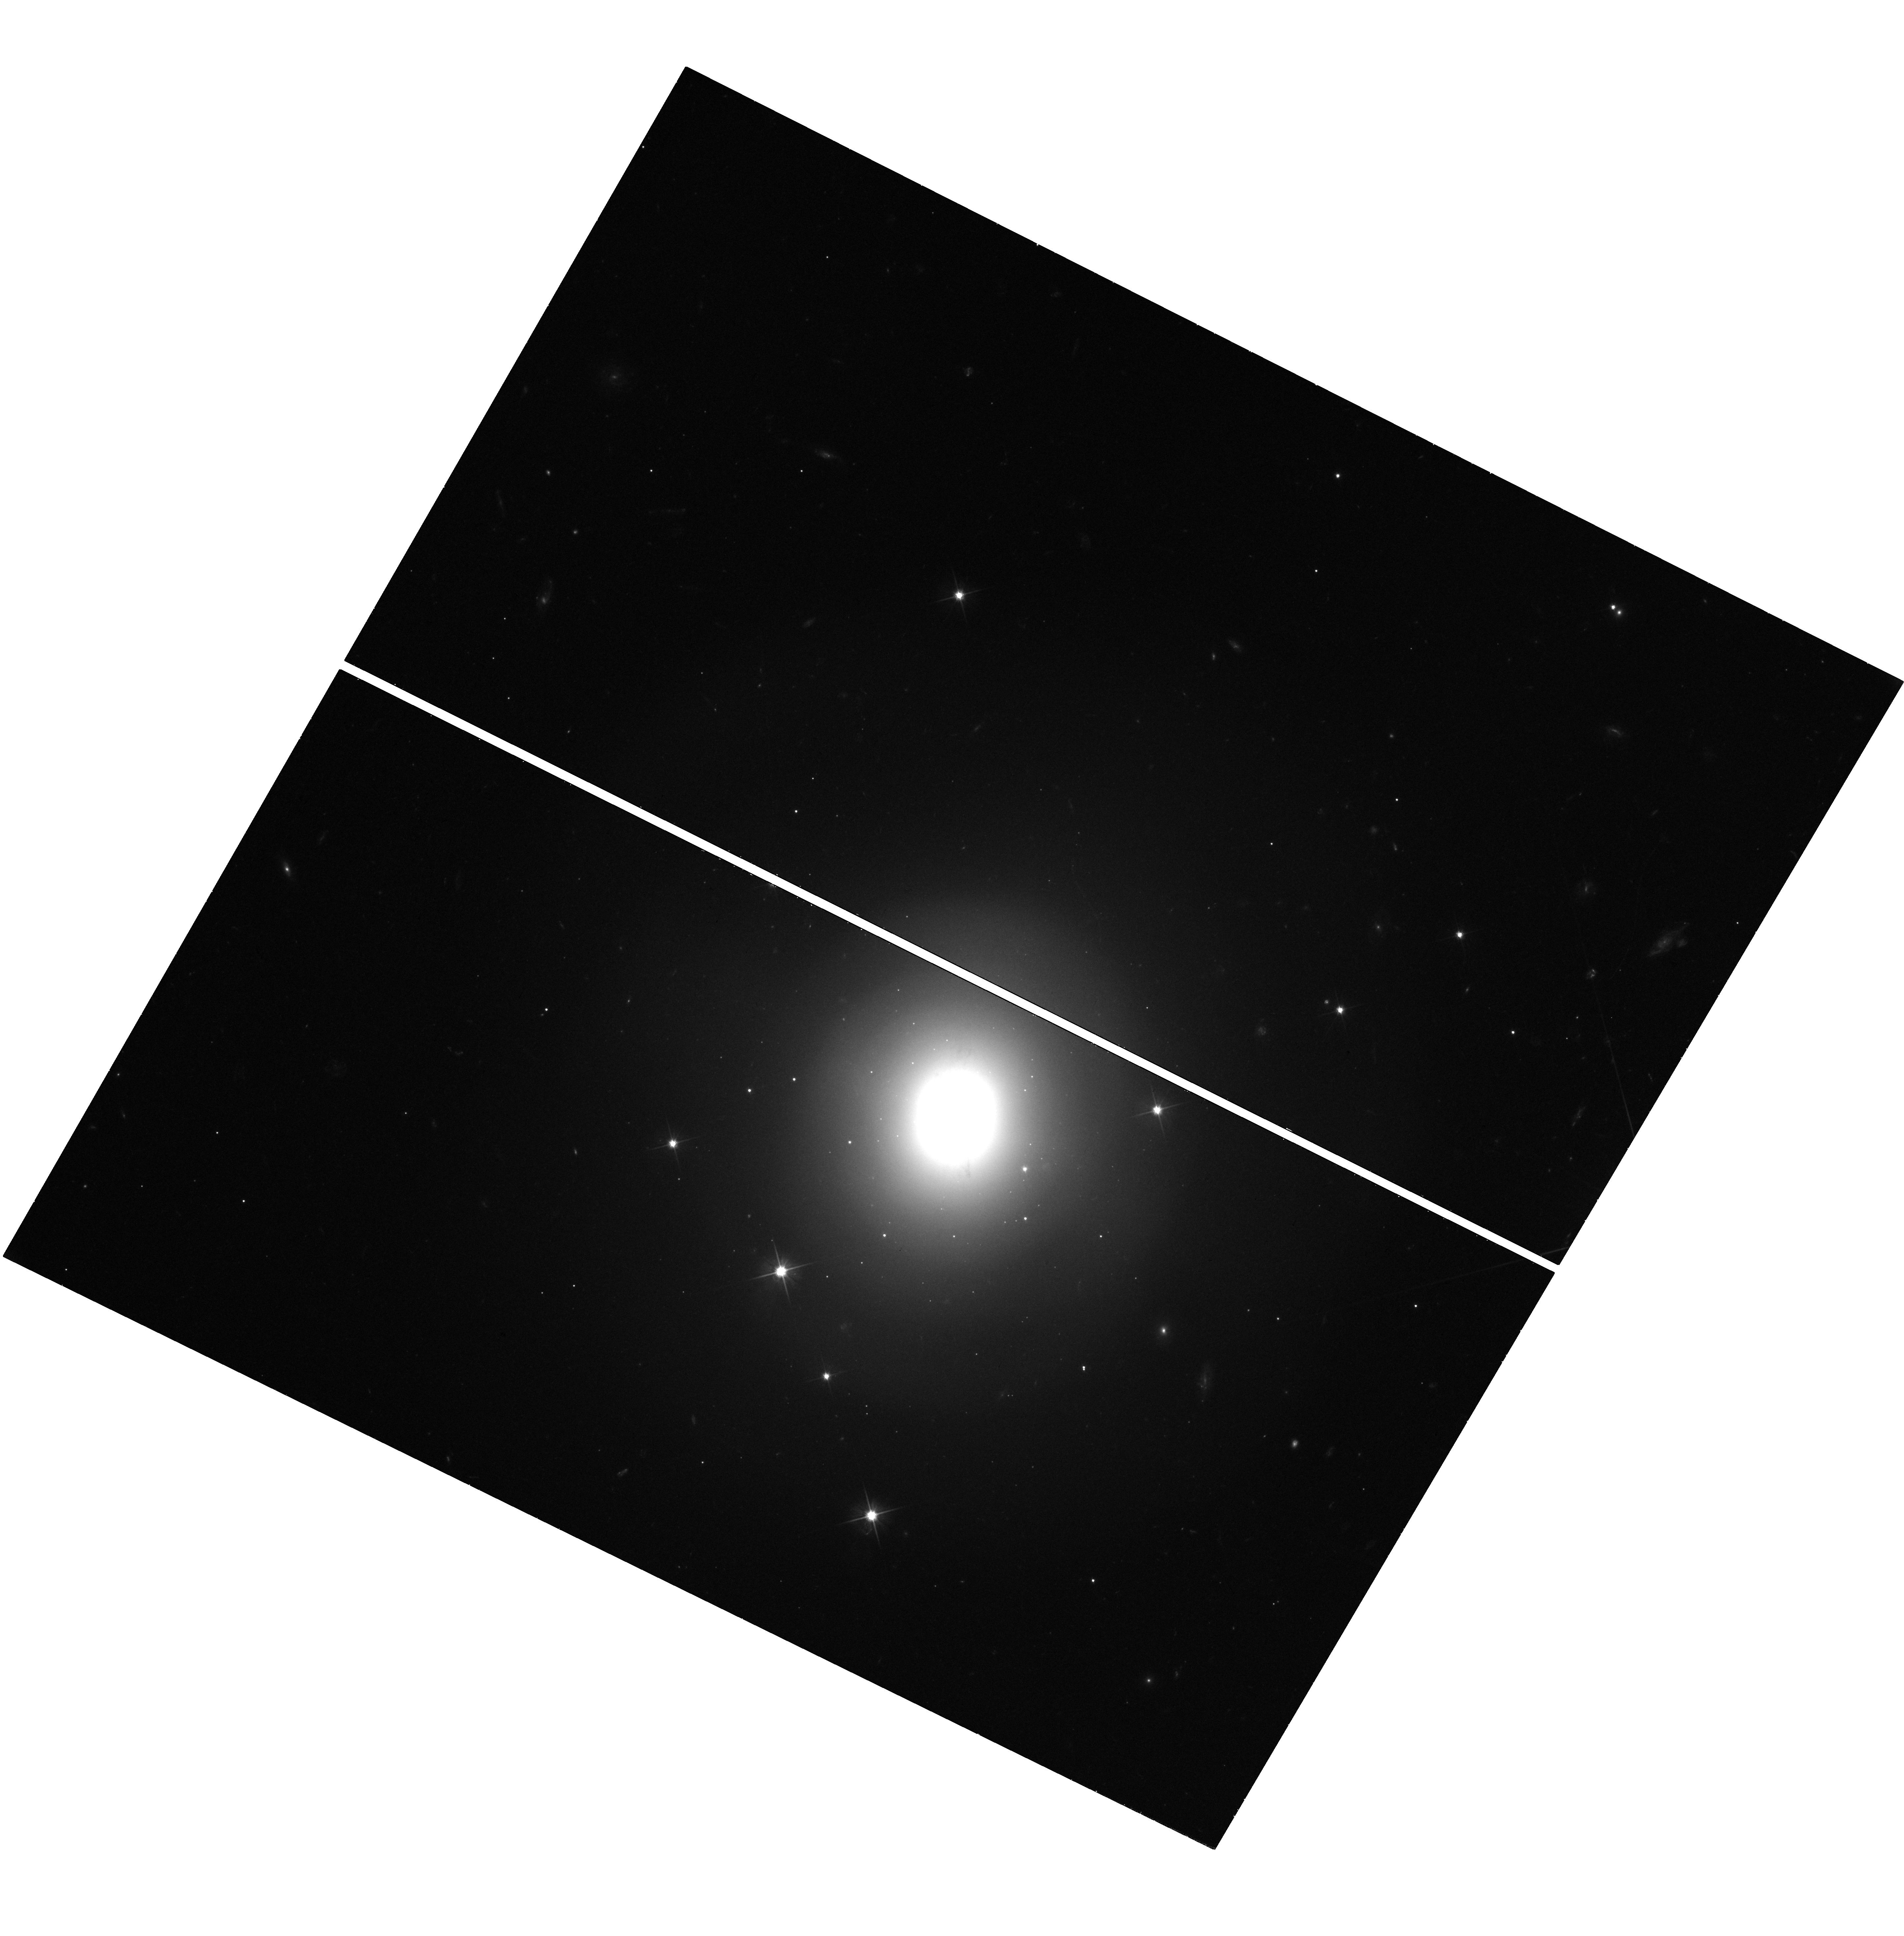
Target: GW170817
Instrument: WFC3/UVIS
Filter: F606W
Exposure: 40 min
Observation ID: hst_14607_01_wfc3_uvis_f606w_id7d01

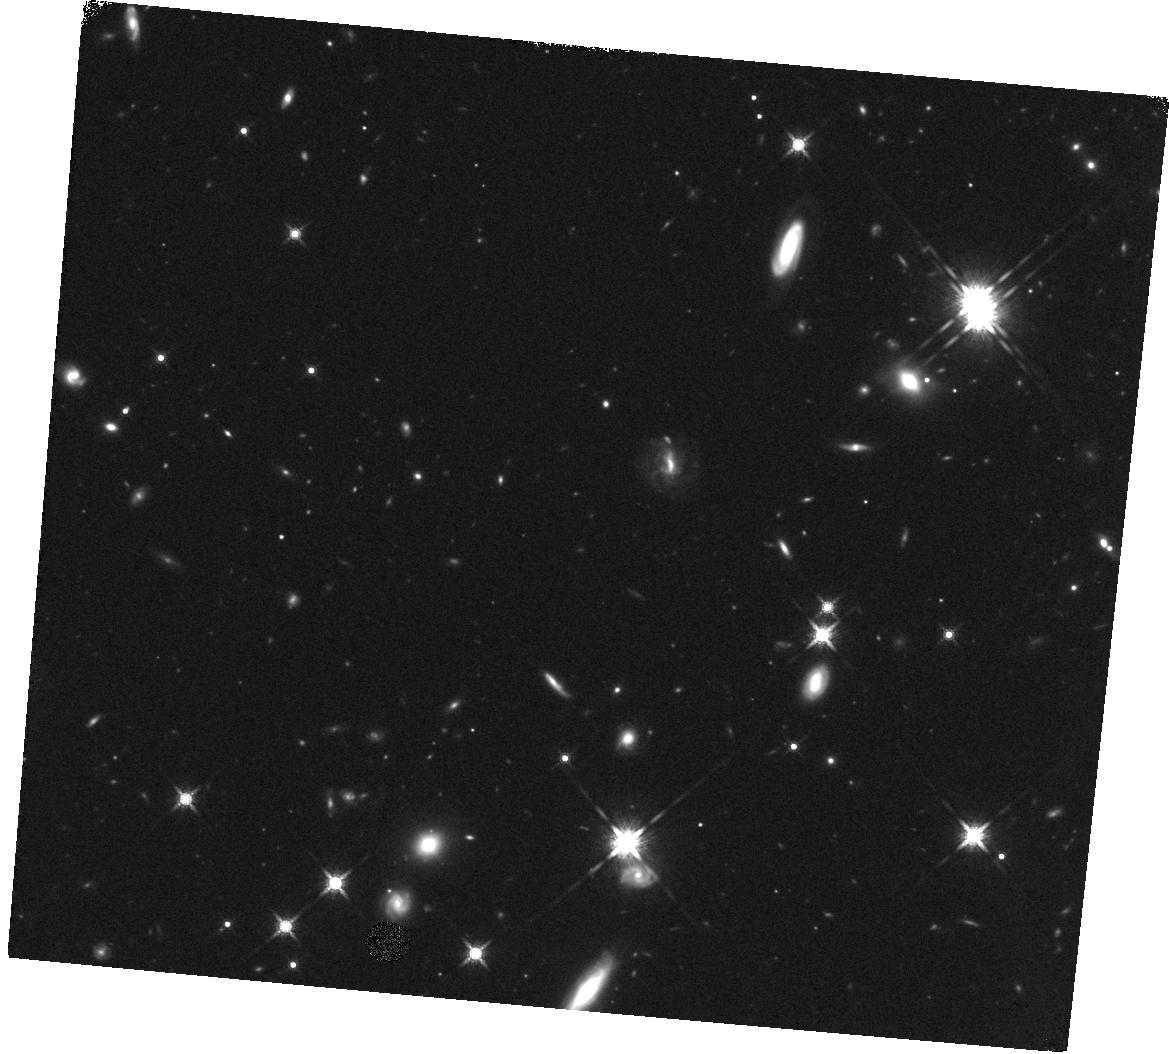
Target: SHORTGRB
Instrument: WFC3/IR
Filter: F160W
Exposure: 47 min
Observation ID: hst_14607_04_wfc3_ir_f160w_id7d04

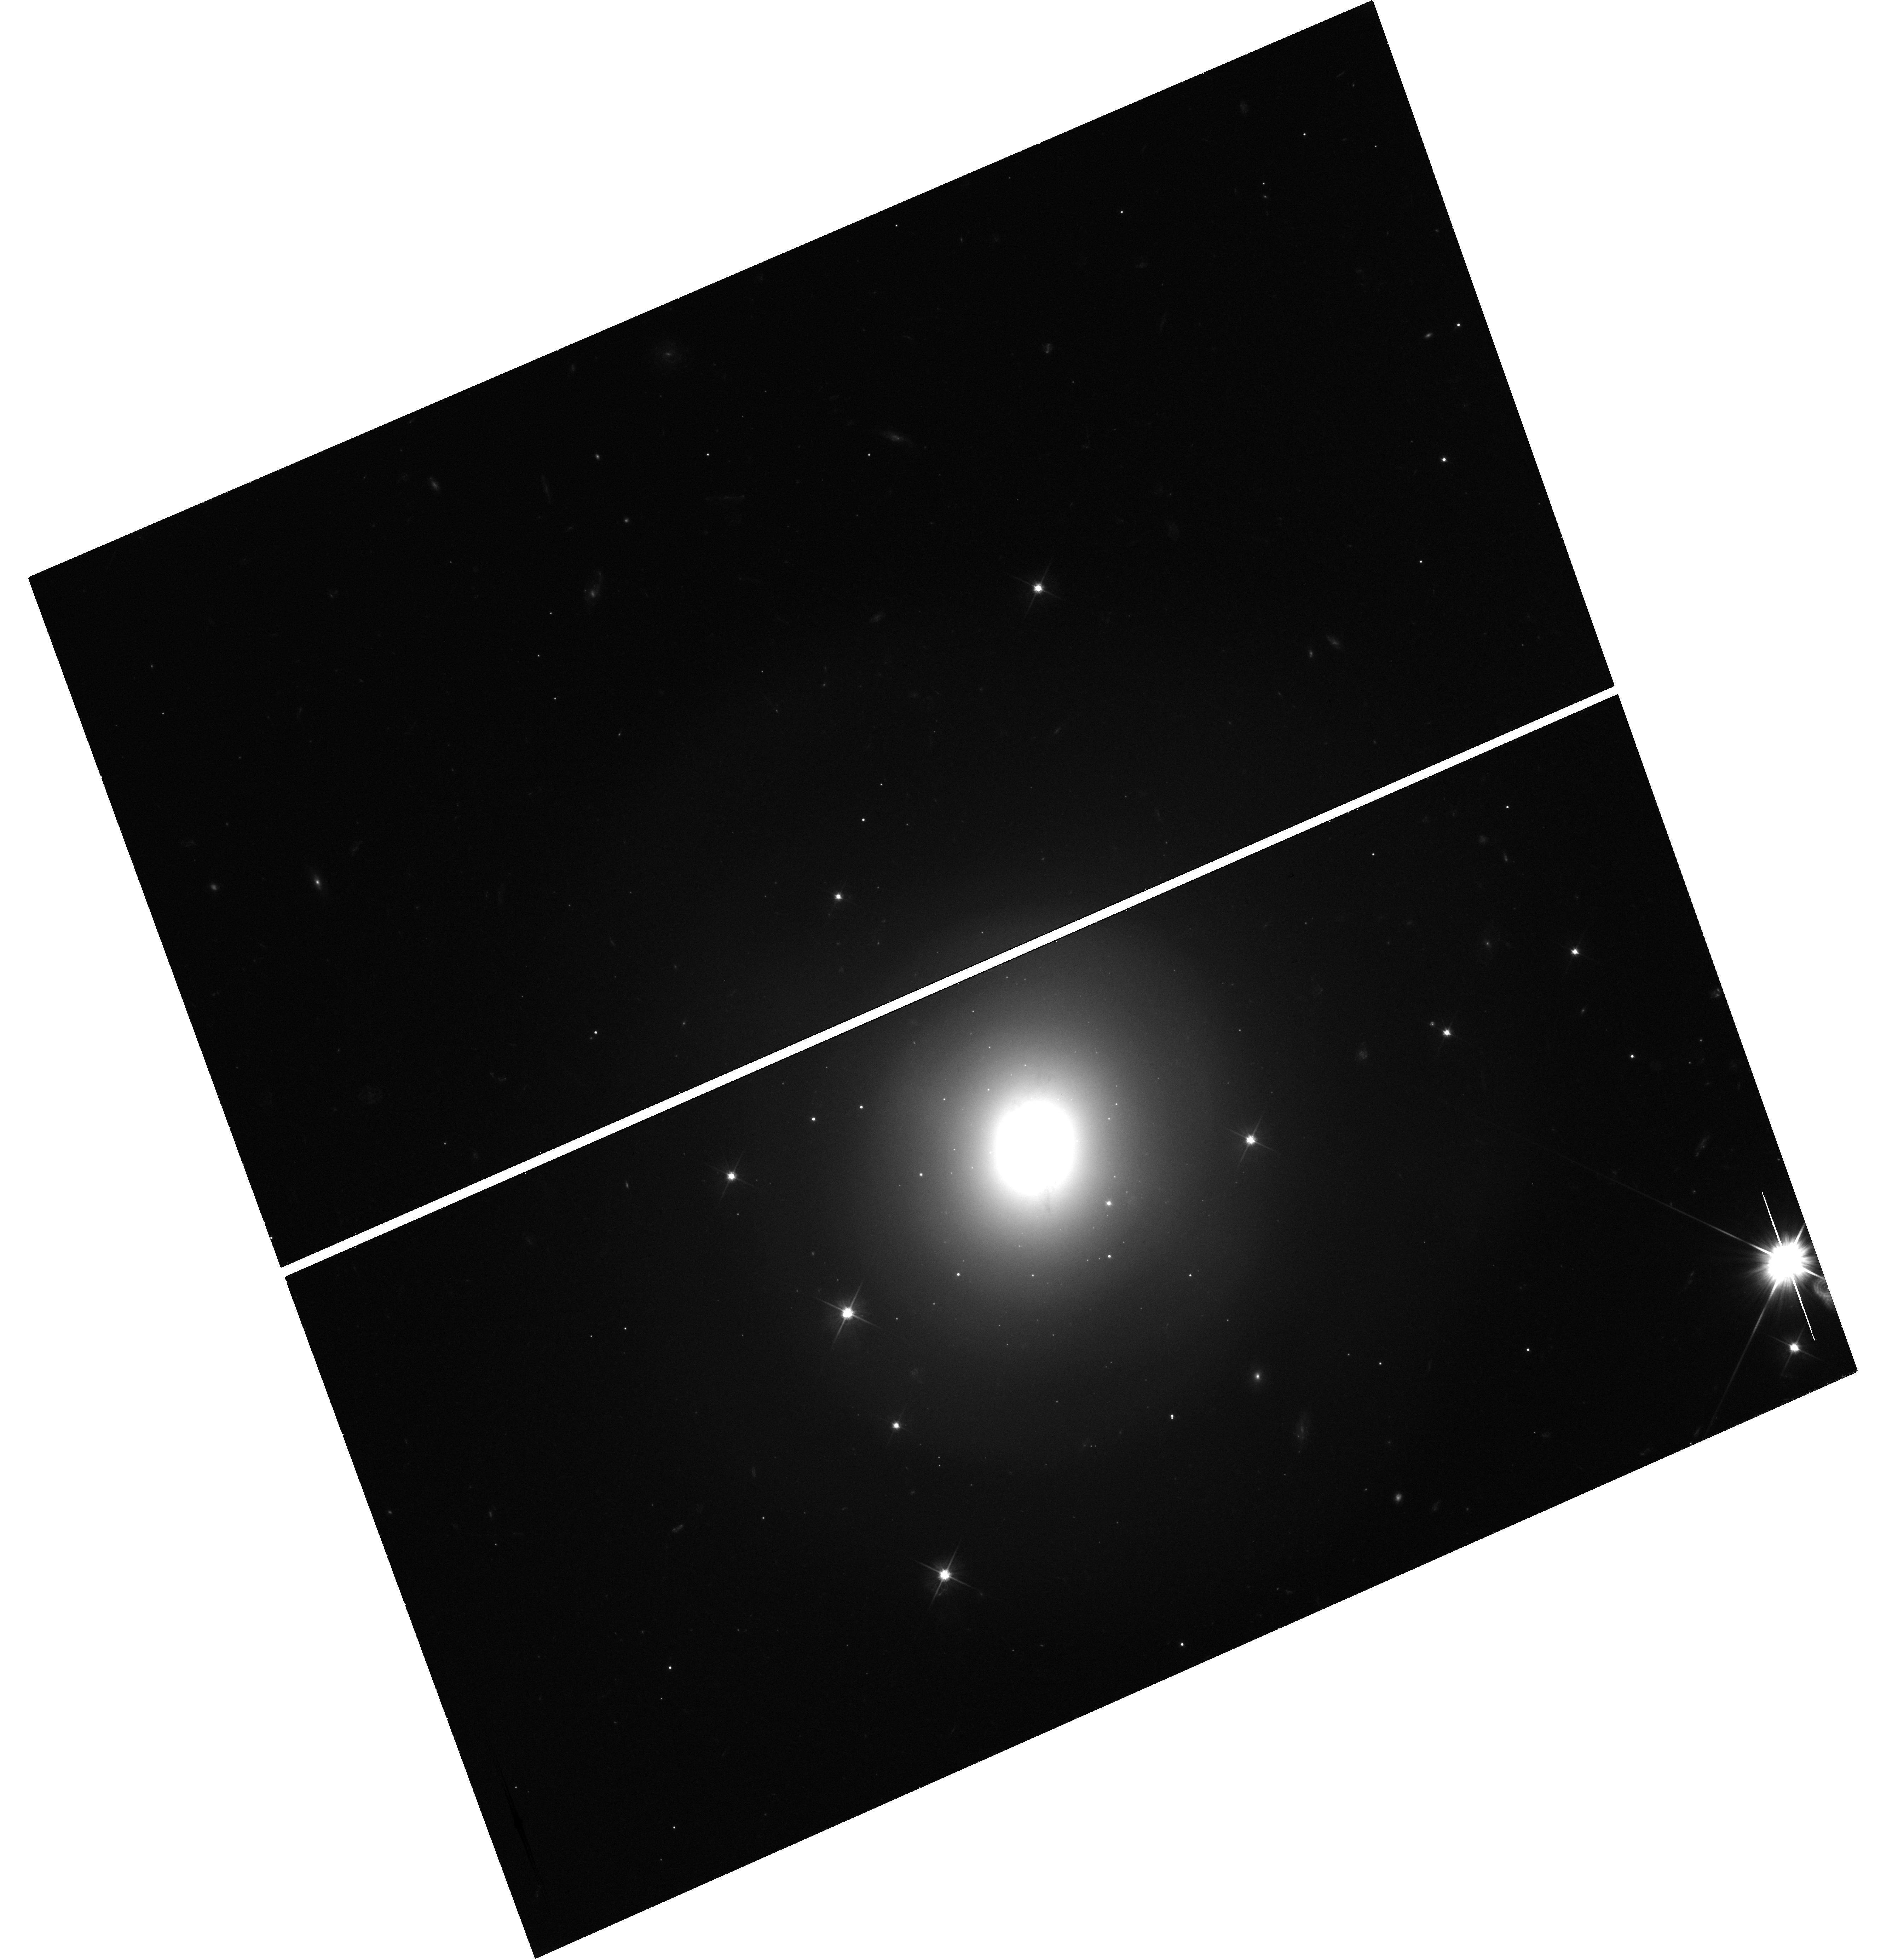
Target: GW170817
Instrument: WFC3/UVIS
Filter: F606W
Exposure: 41 min
Observation ID: hst_14607_02_wfc3_uvis_f606w_id7d02

Identify the signature of neutron star mergers through rapid Hubble observations of a short GRB (PI: Troja, Eleonora)

The afterglow of some short GRBs displays a late-time rebrightening, visible a few days after the gamma-ray burst. Recent HST observations provided tantalizing evidence that such late-time bump could be explained as the emergence of the underlying kilonova emission. This would represent the incontrovertible signature of a neutron star merger, and the first direct link between short GRBs and their progenitors. If the kilonova interpretation is correct, it would also confirm that neutron star mergers are significant and possibly dominant sources of the heaviest elements (e.g. gold, platinum, uranium) in the Universe. Here we ask for rapid HST follow-up observation of a nearby (z<0.4) short duration GRB in order to detect the expected kilonova bump, and to constrain the origin of the observed emission. Multi-color observations are critical to pin down the nature of the observed rebrightening, and to distinguish it from the standard afterglow. The proposed observations will provide the smoking gun evidence connecting short GRBs and neutron star mergers, and will serve as a powerful observational input in the forthcoming era of gravitational wave astronomy.